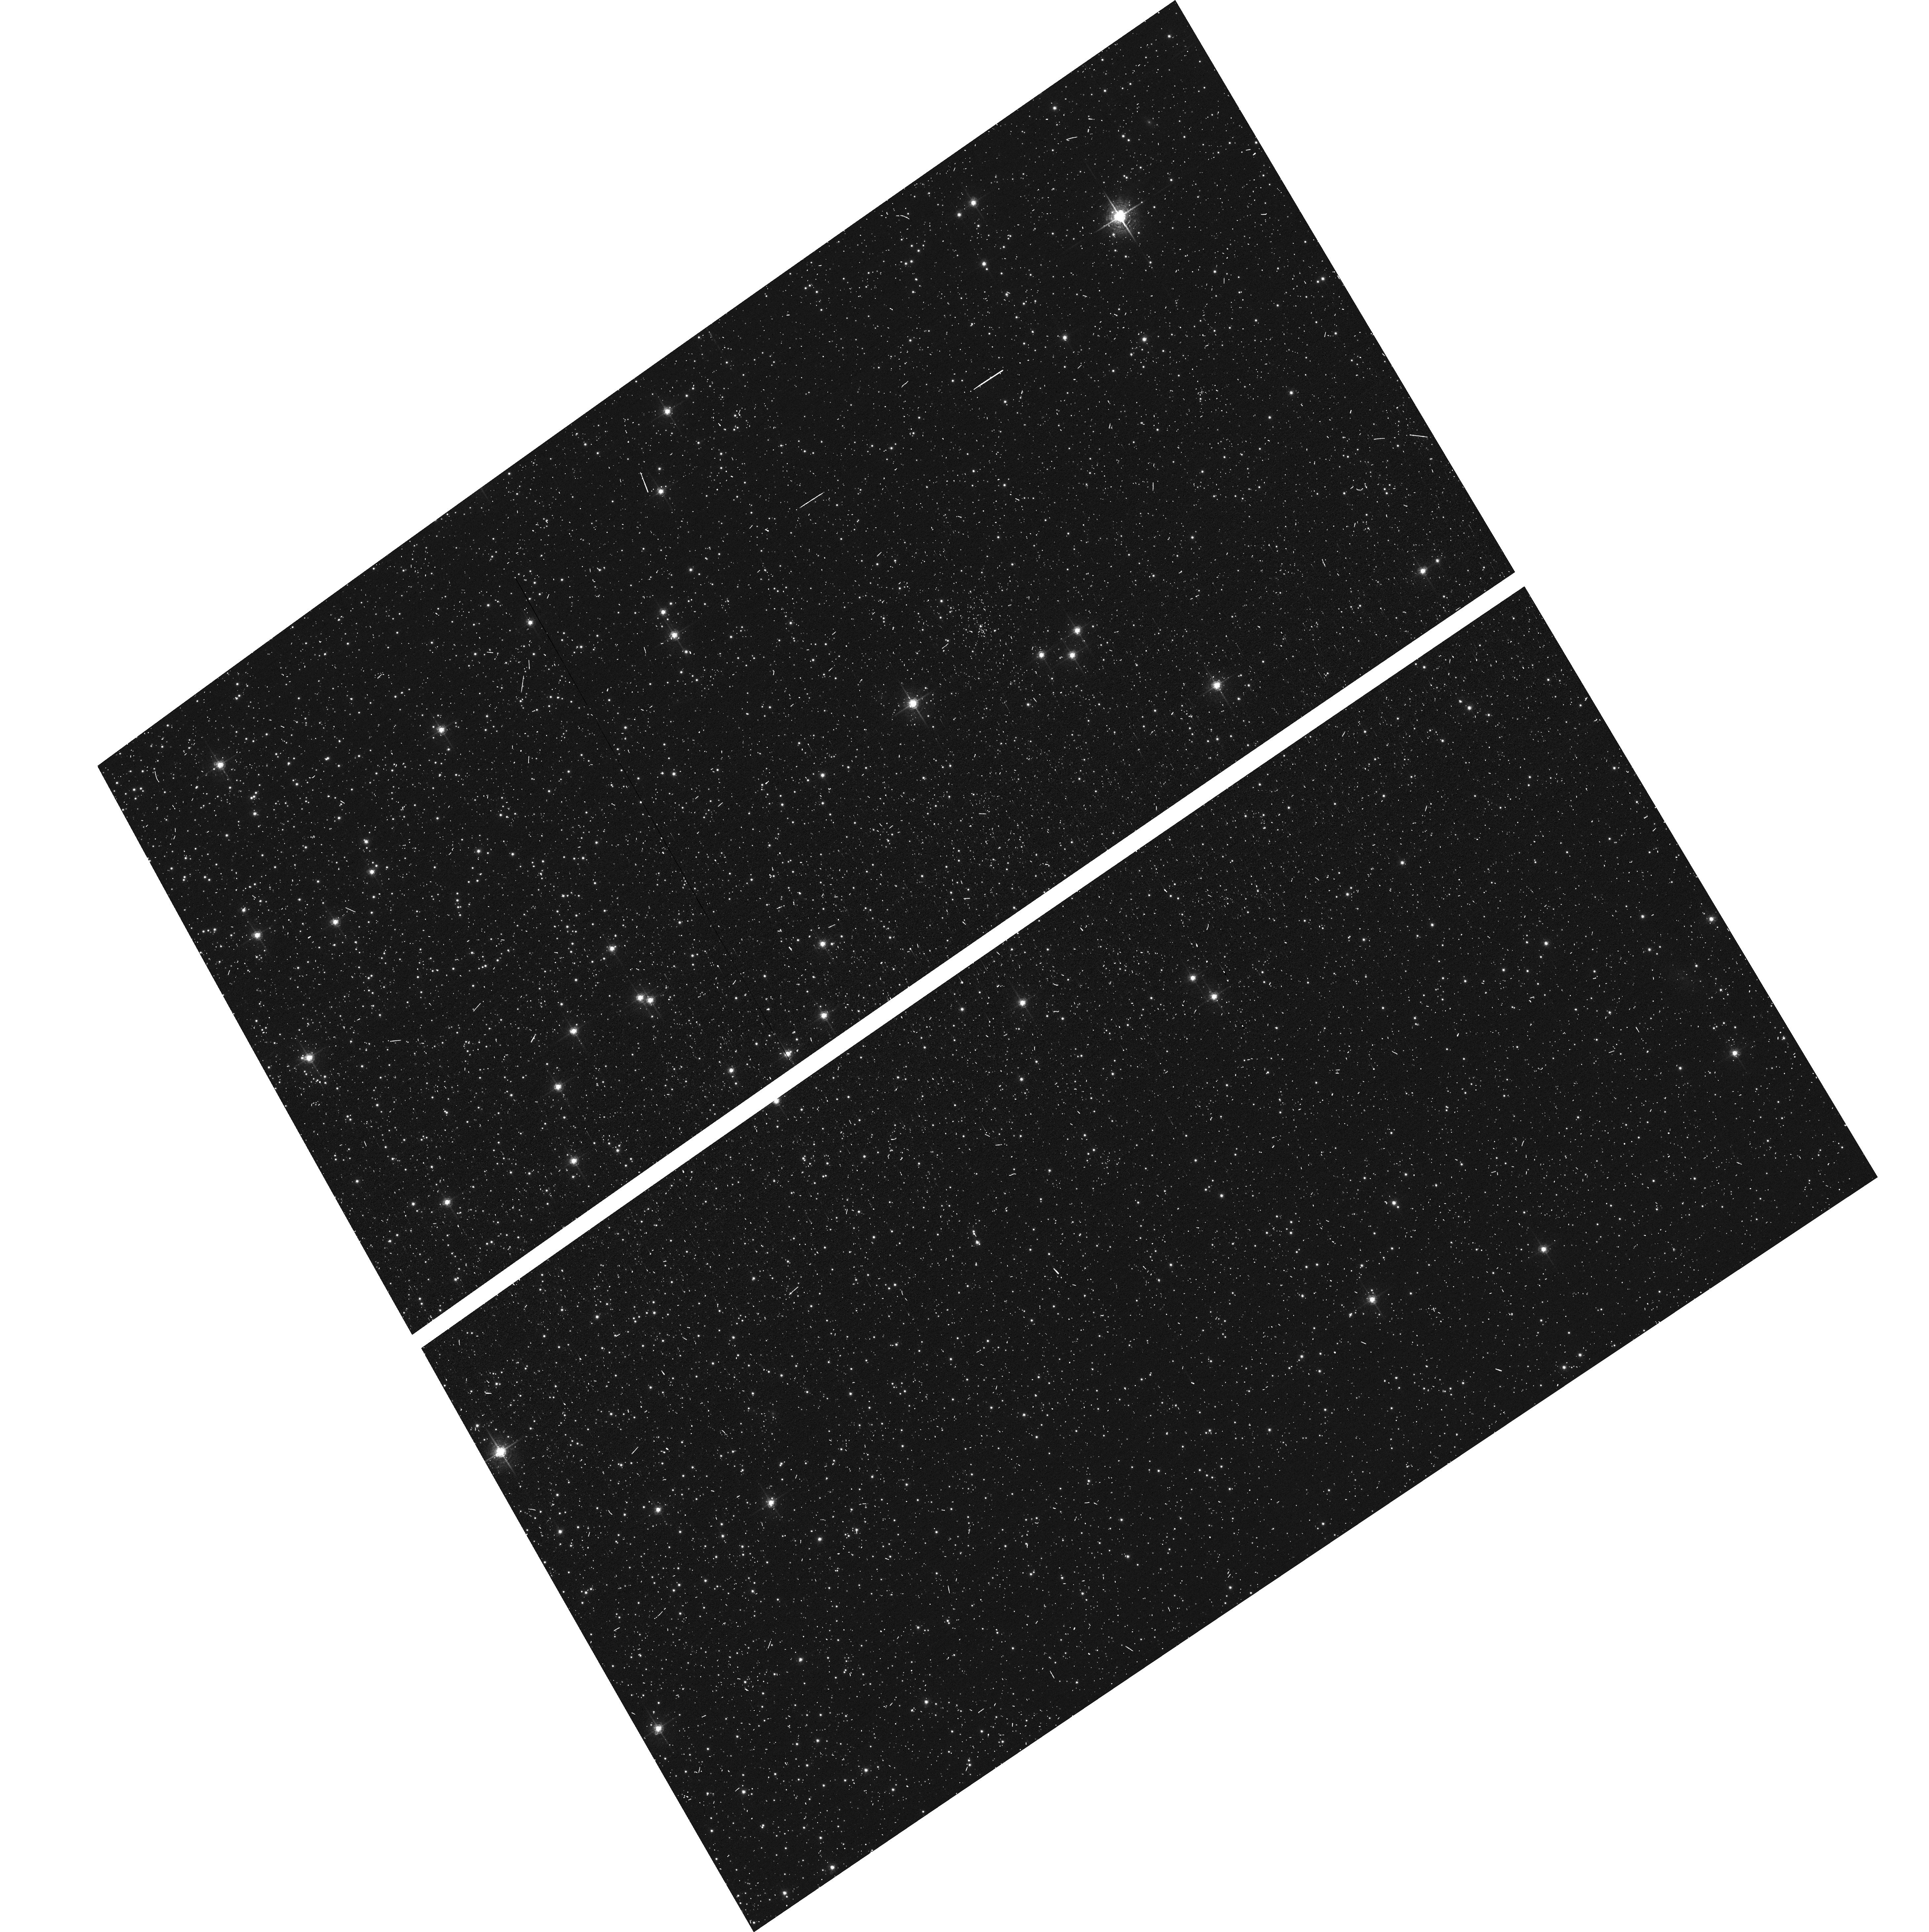
Target: NGC104-WFC
Instrument: ACS/WFC
Filter: F658N
Exposure: 6 min
Observation ID: hst_15526_01_acs_wfc_f658n_jduo01

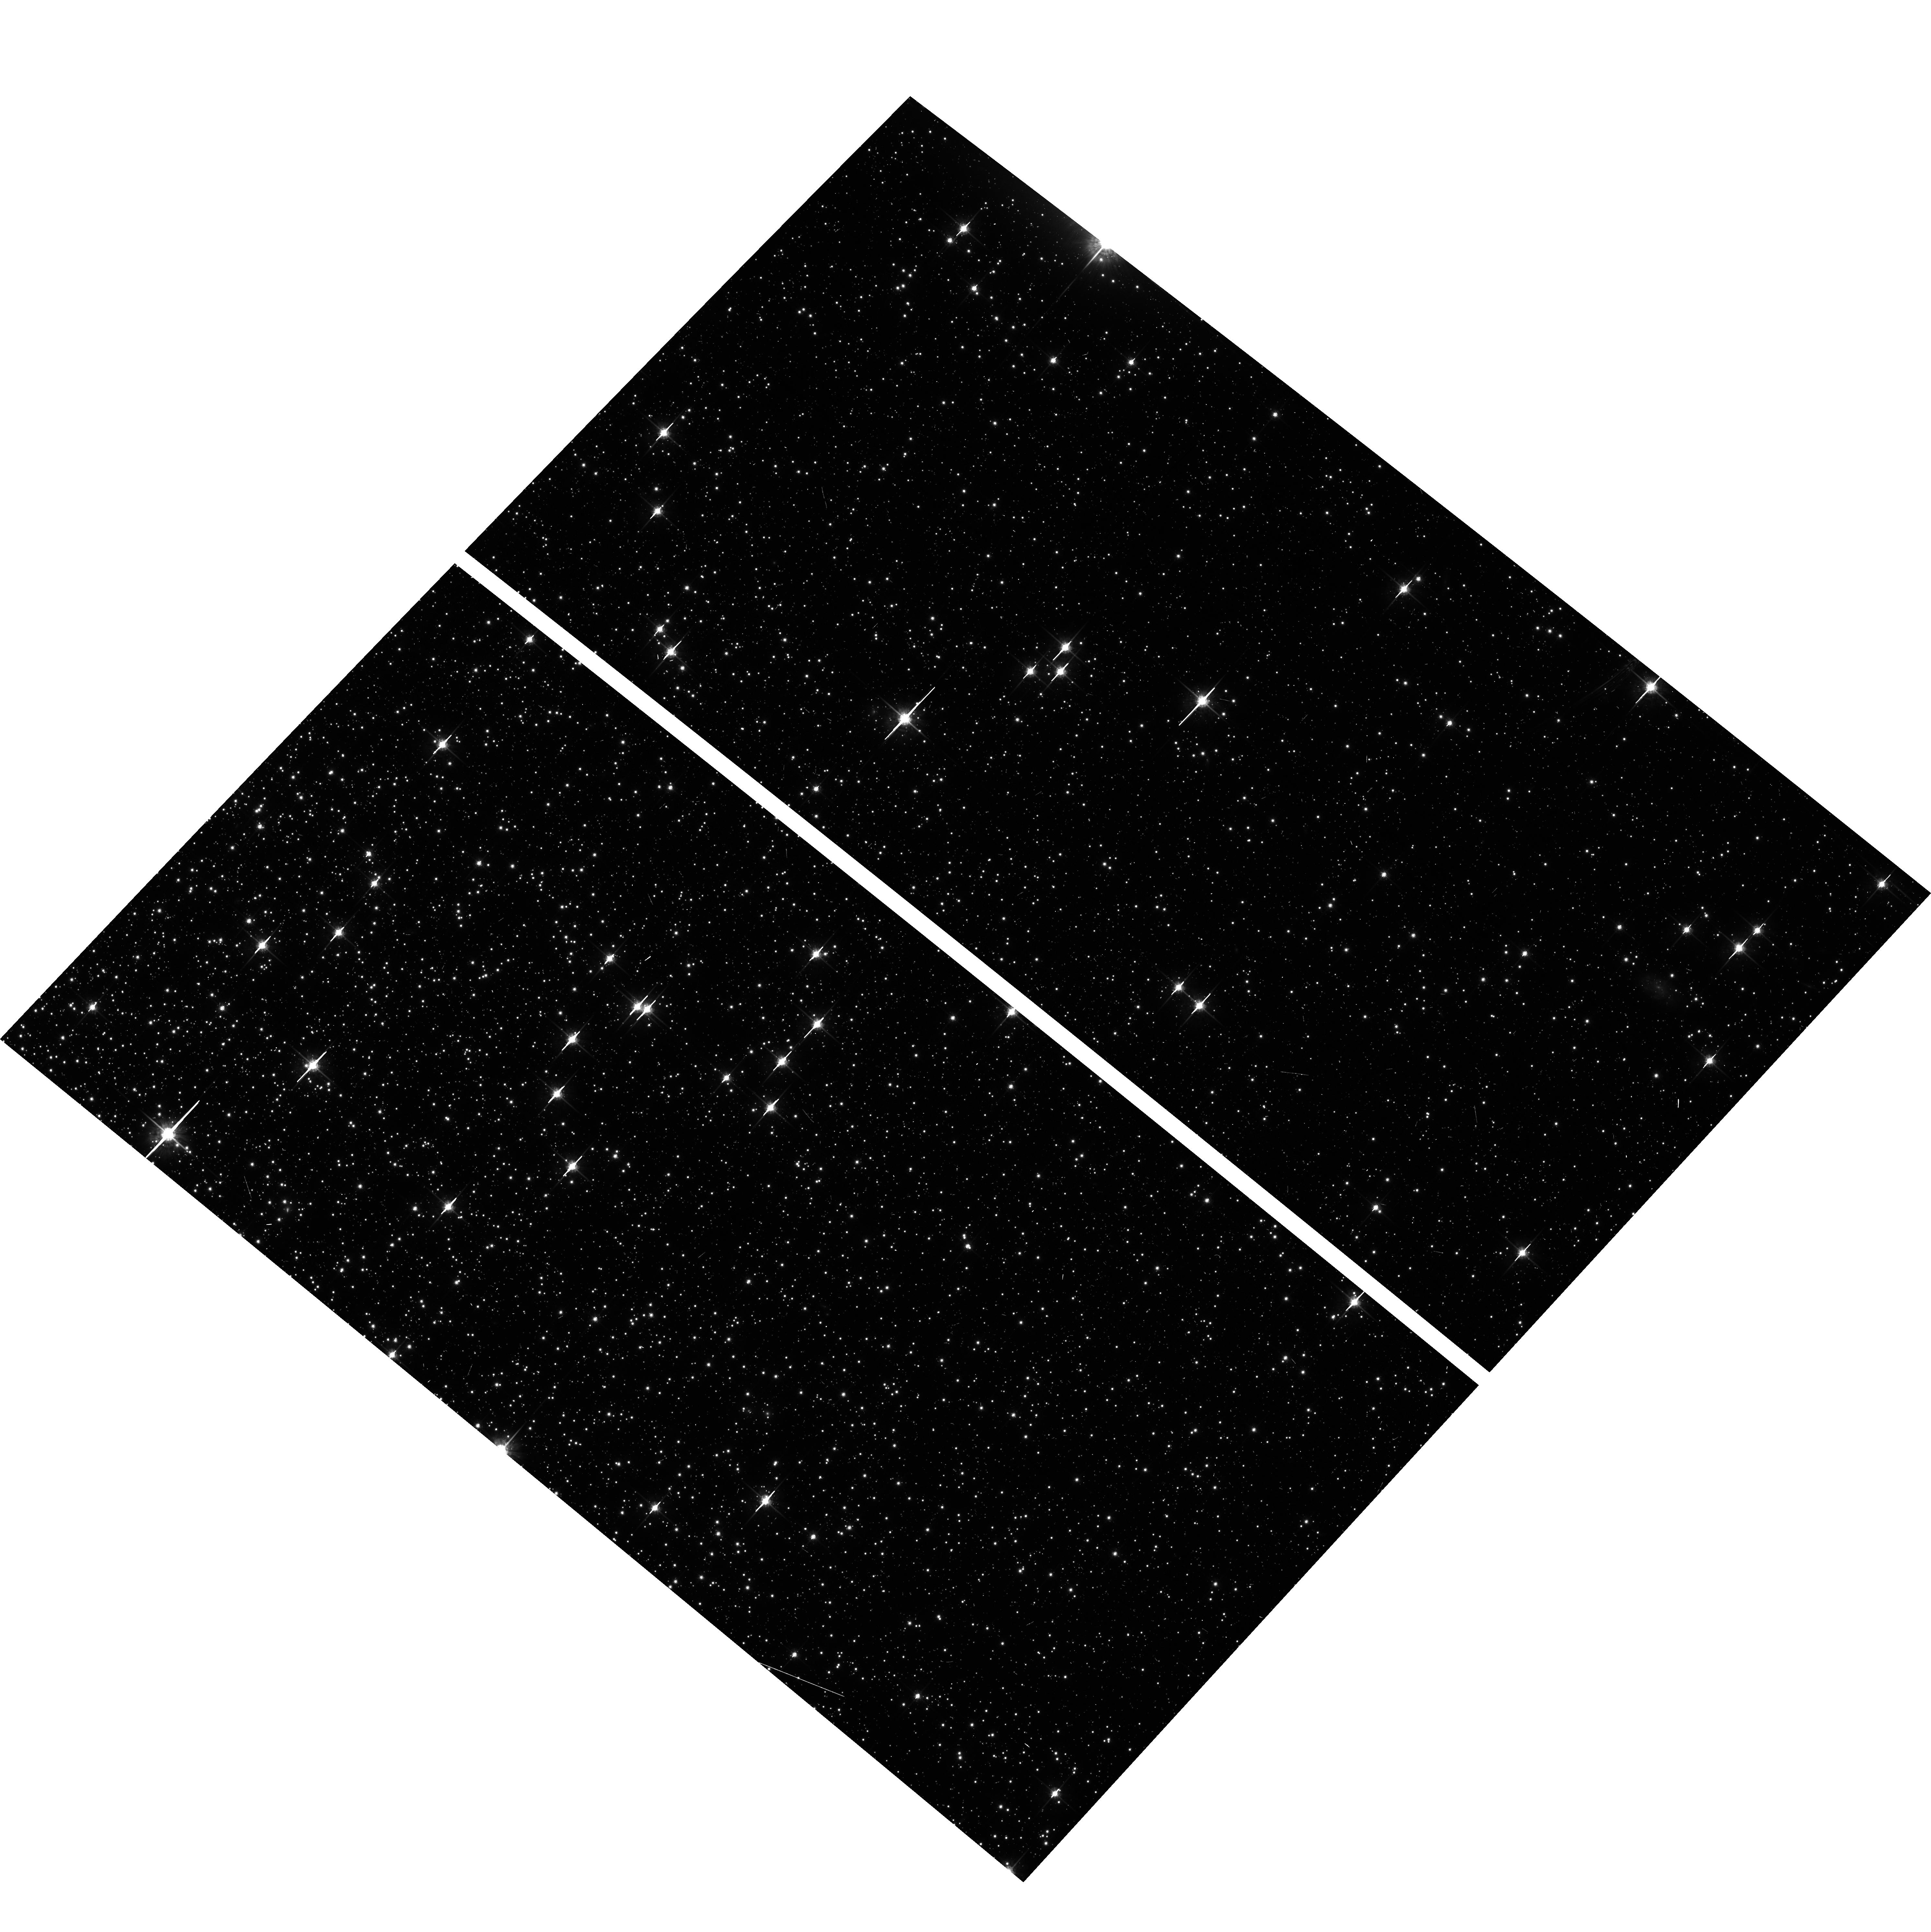
Target: NGC104-WFC
Instrument: ACS/WFC
Filter: F775W
Exposure: 6 min
Observation ID: hst_15526_04_acs_wfc_f775w_jduo04

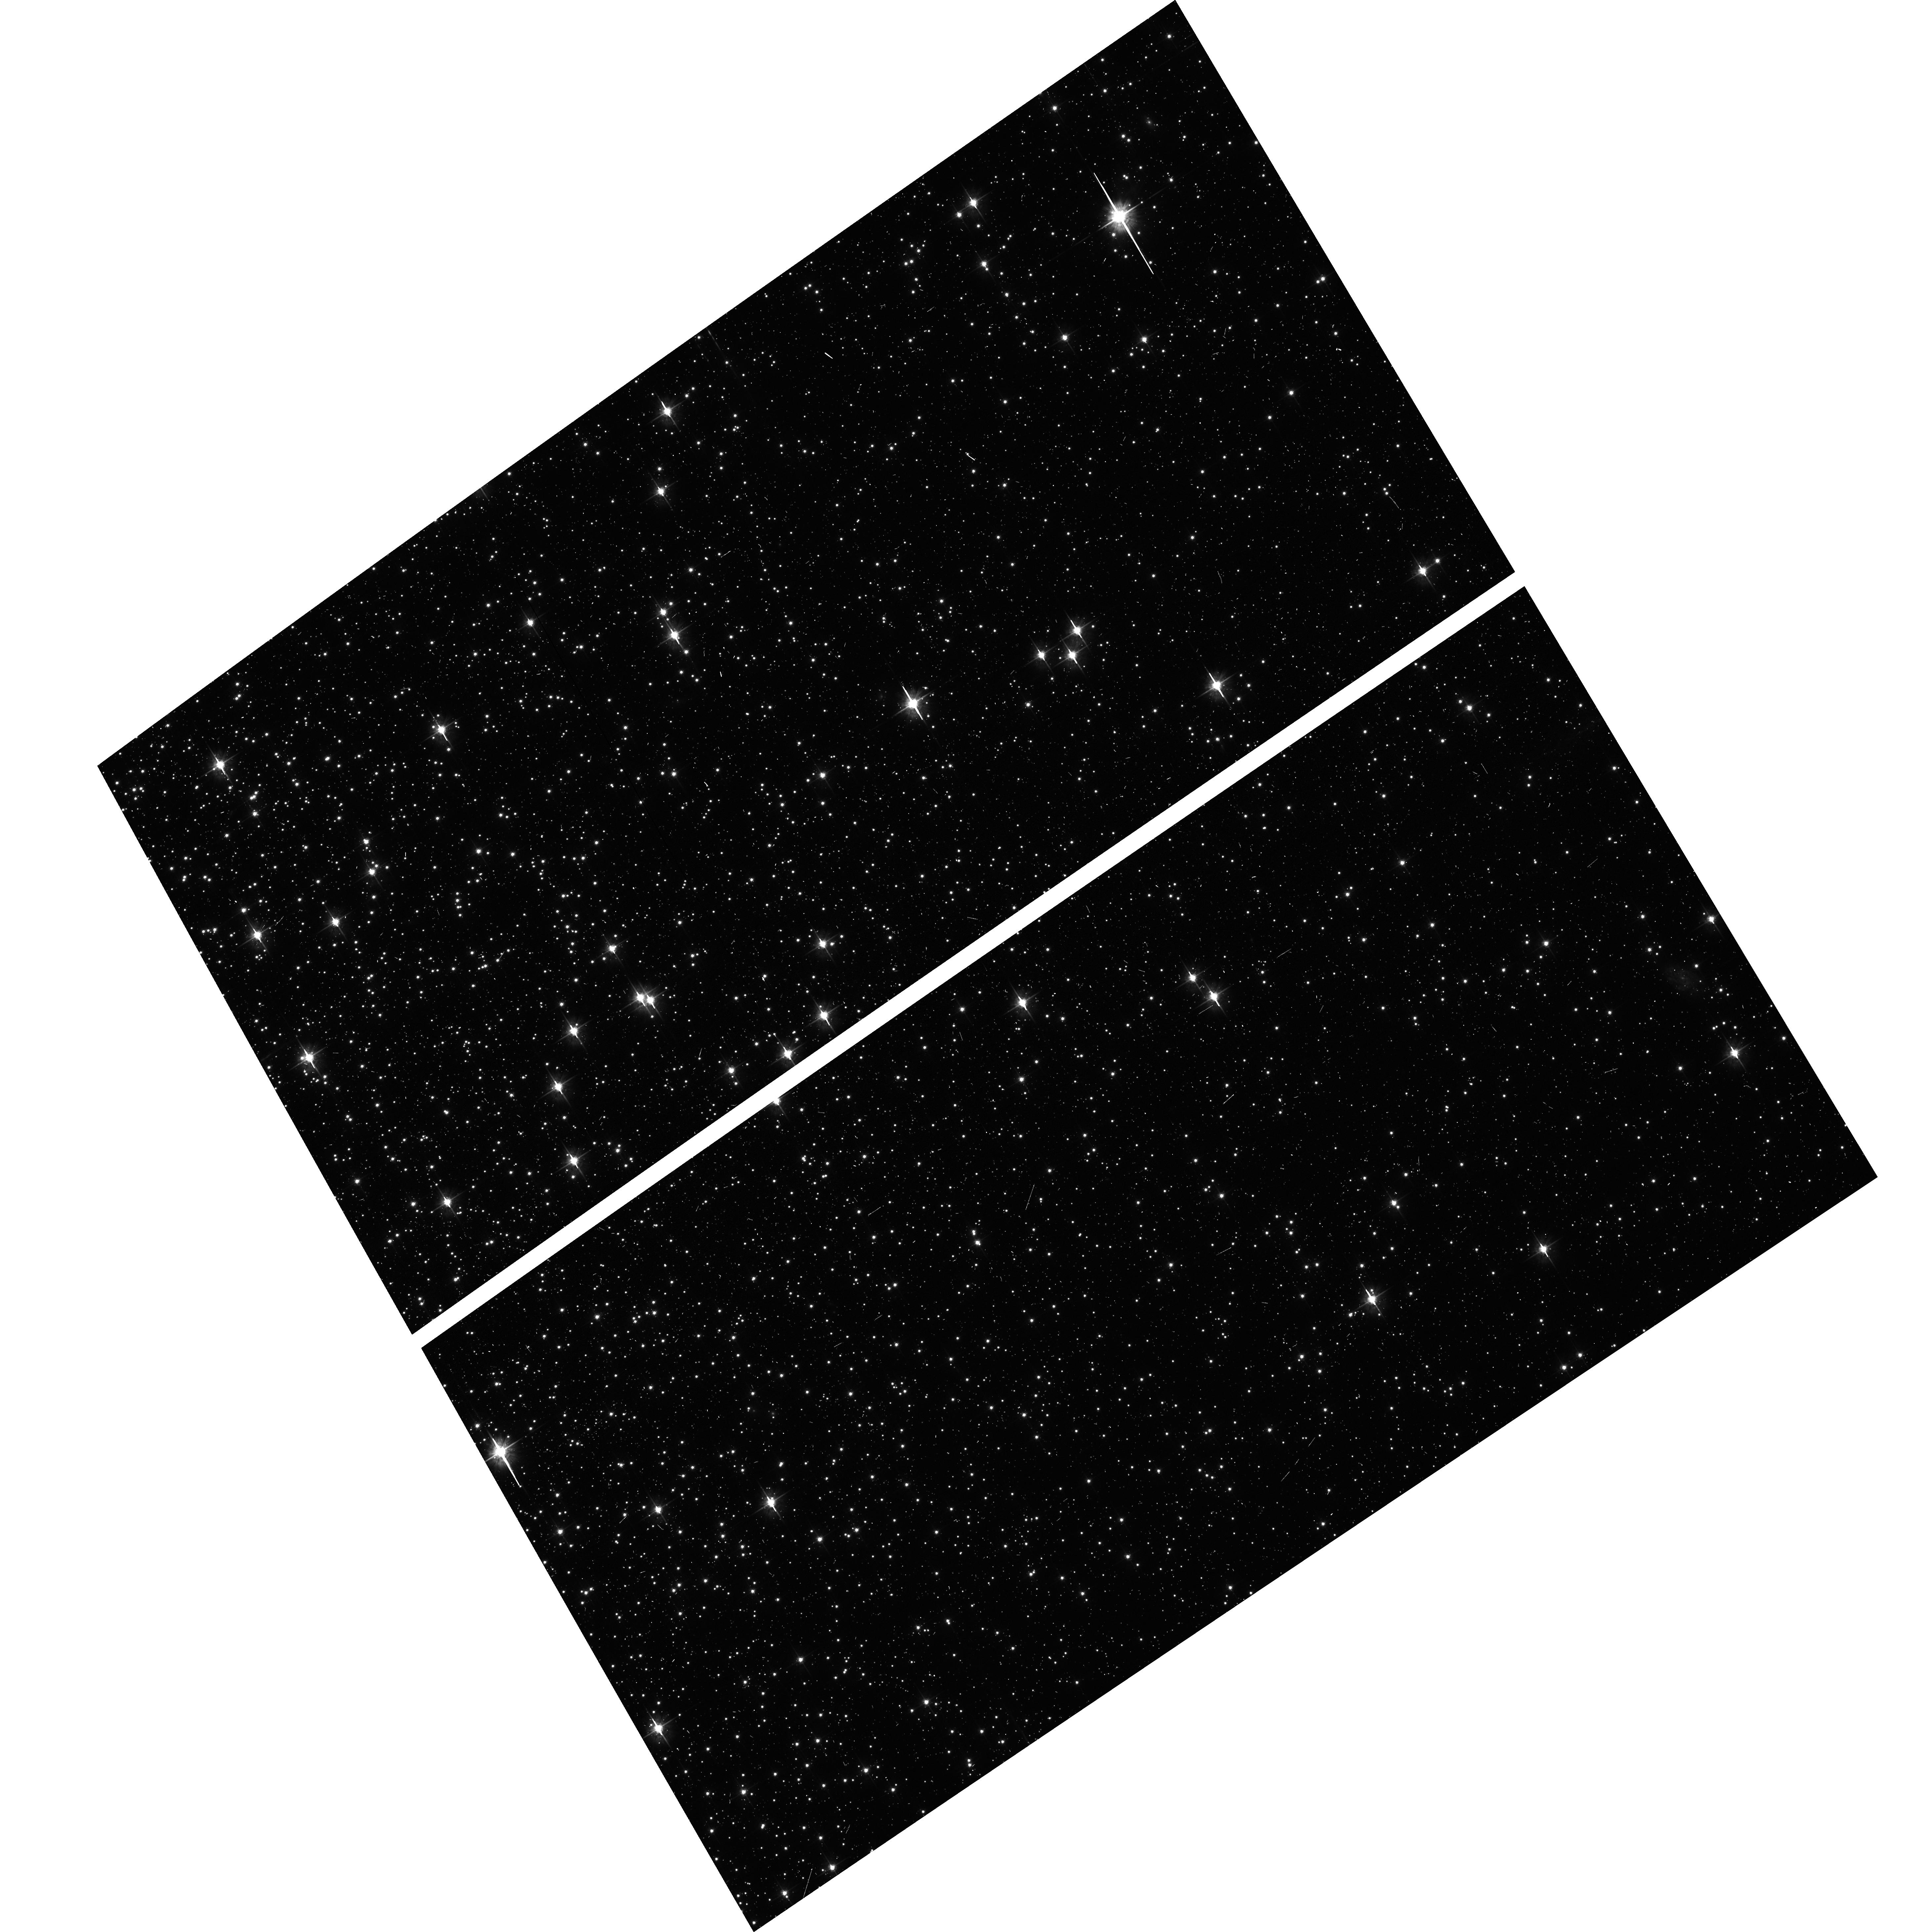
Target: NGC104-WFC
Instrument: ACS/WFC
Filter: F555W
Exposure: 6 min
Observation ID: hst_15526_01_acs_wfc_f555w_jduo01

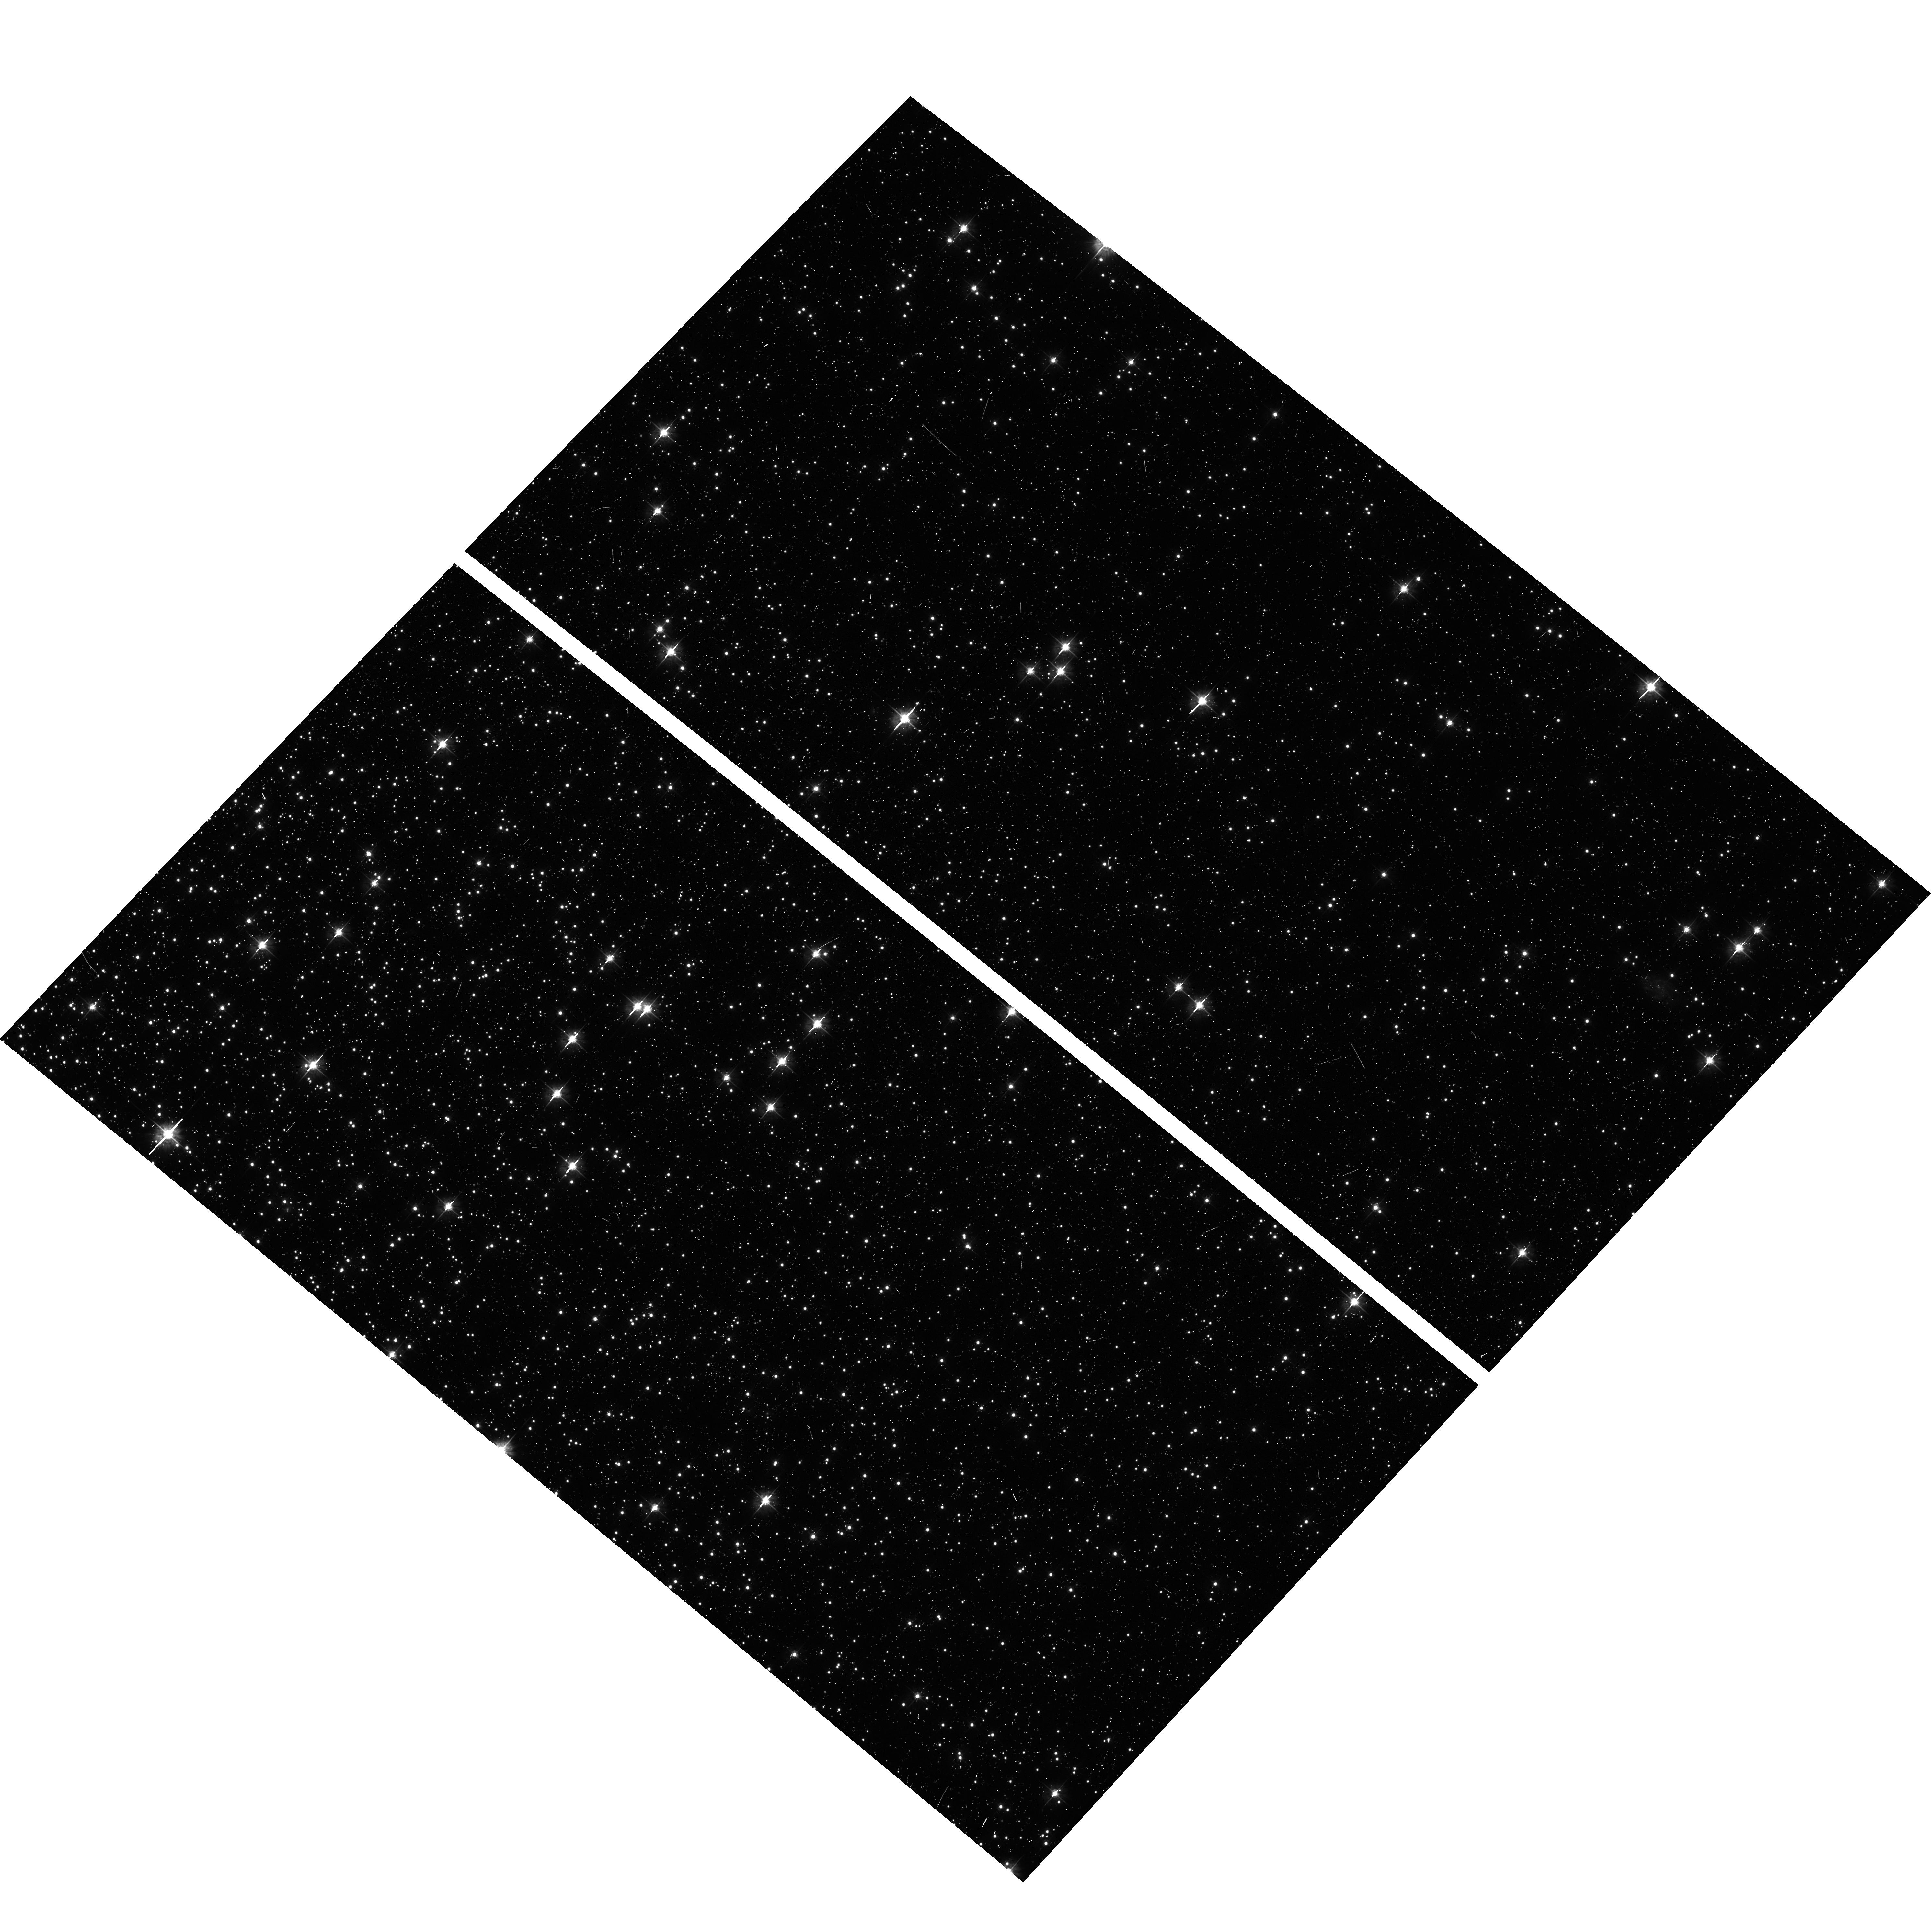
Target: NGC104-WFC
Instrument: ACS/WFC
Filter: F475W
Exposure: 6 min
Observation ID: hst_15526_04_acs_wfc_f475w_jduo04

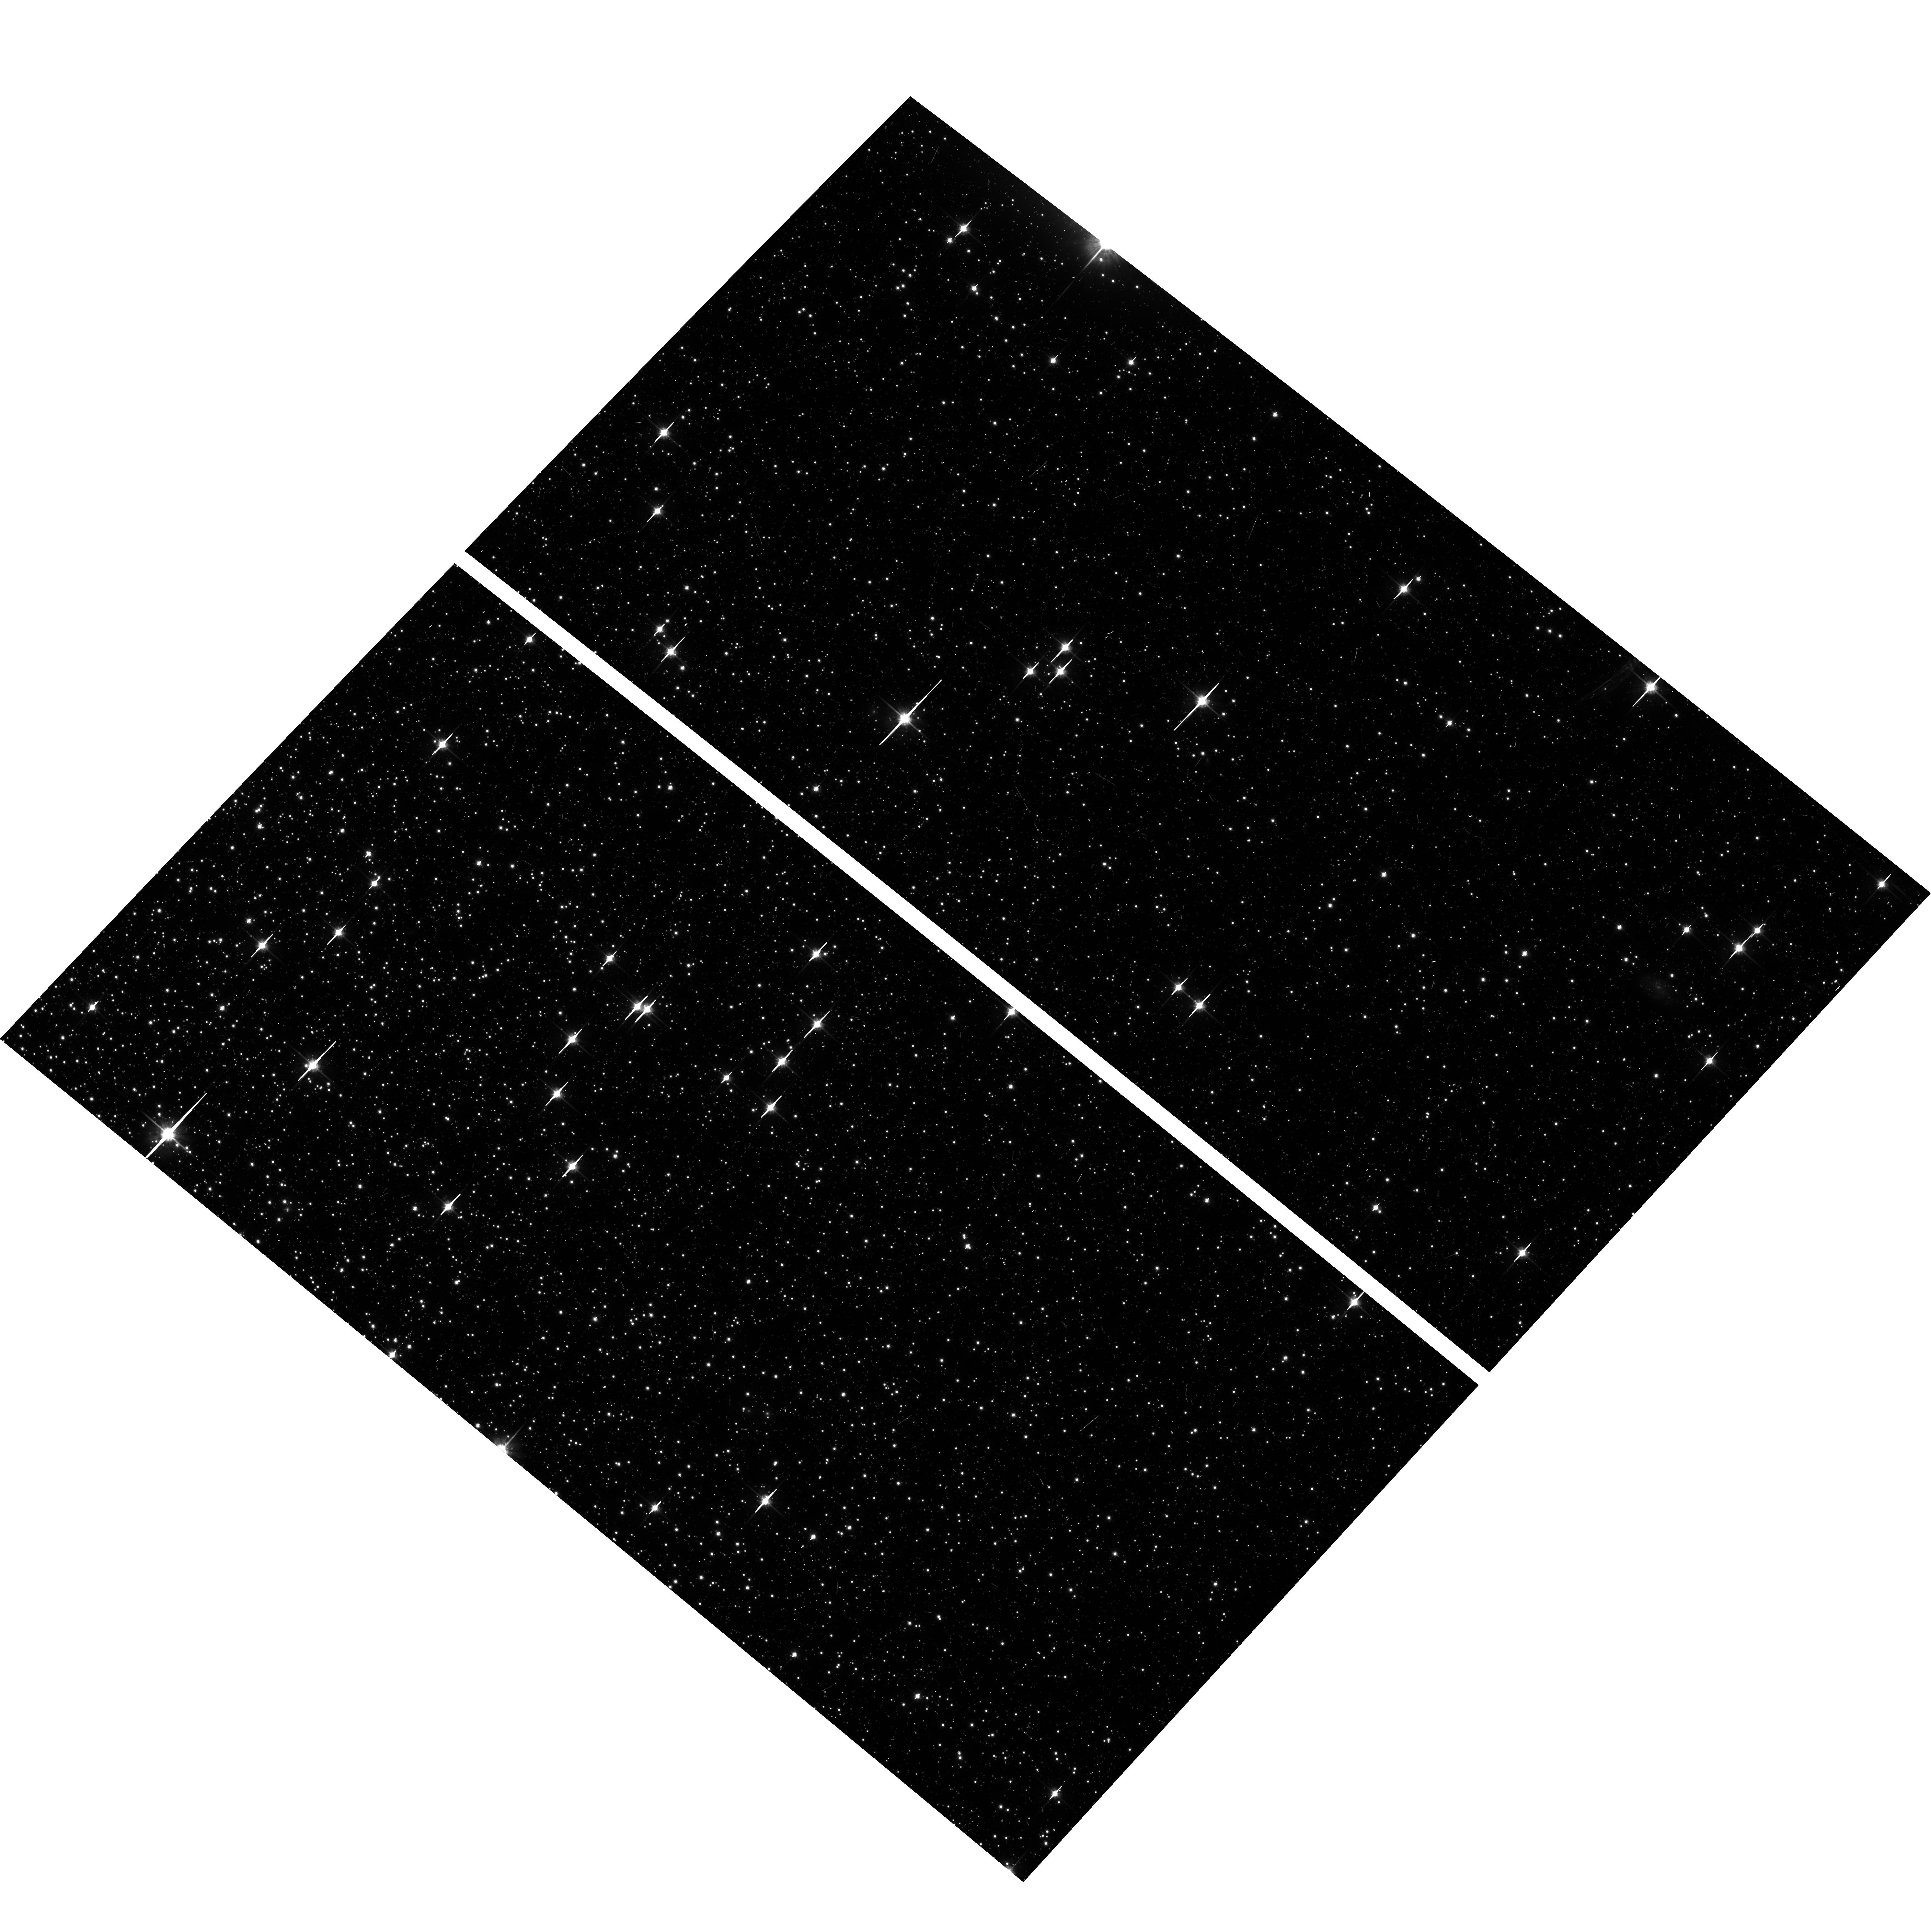
Target: NGC104-WFC
Instrument: ACS/WFC
Filter: F814W
Exposure: 6 min
Observation ID: hst_15526_04_acs_wfc_f814w_jduo04

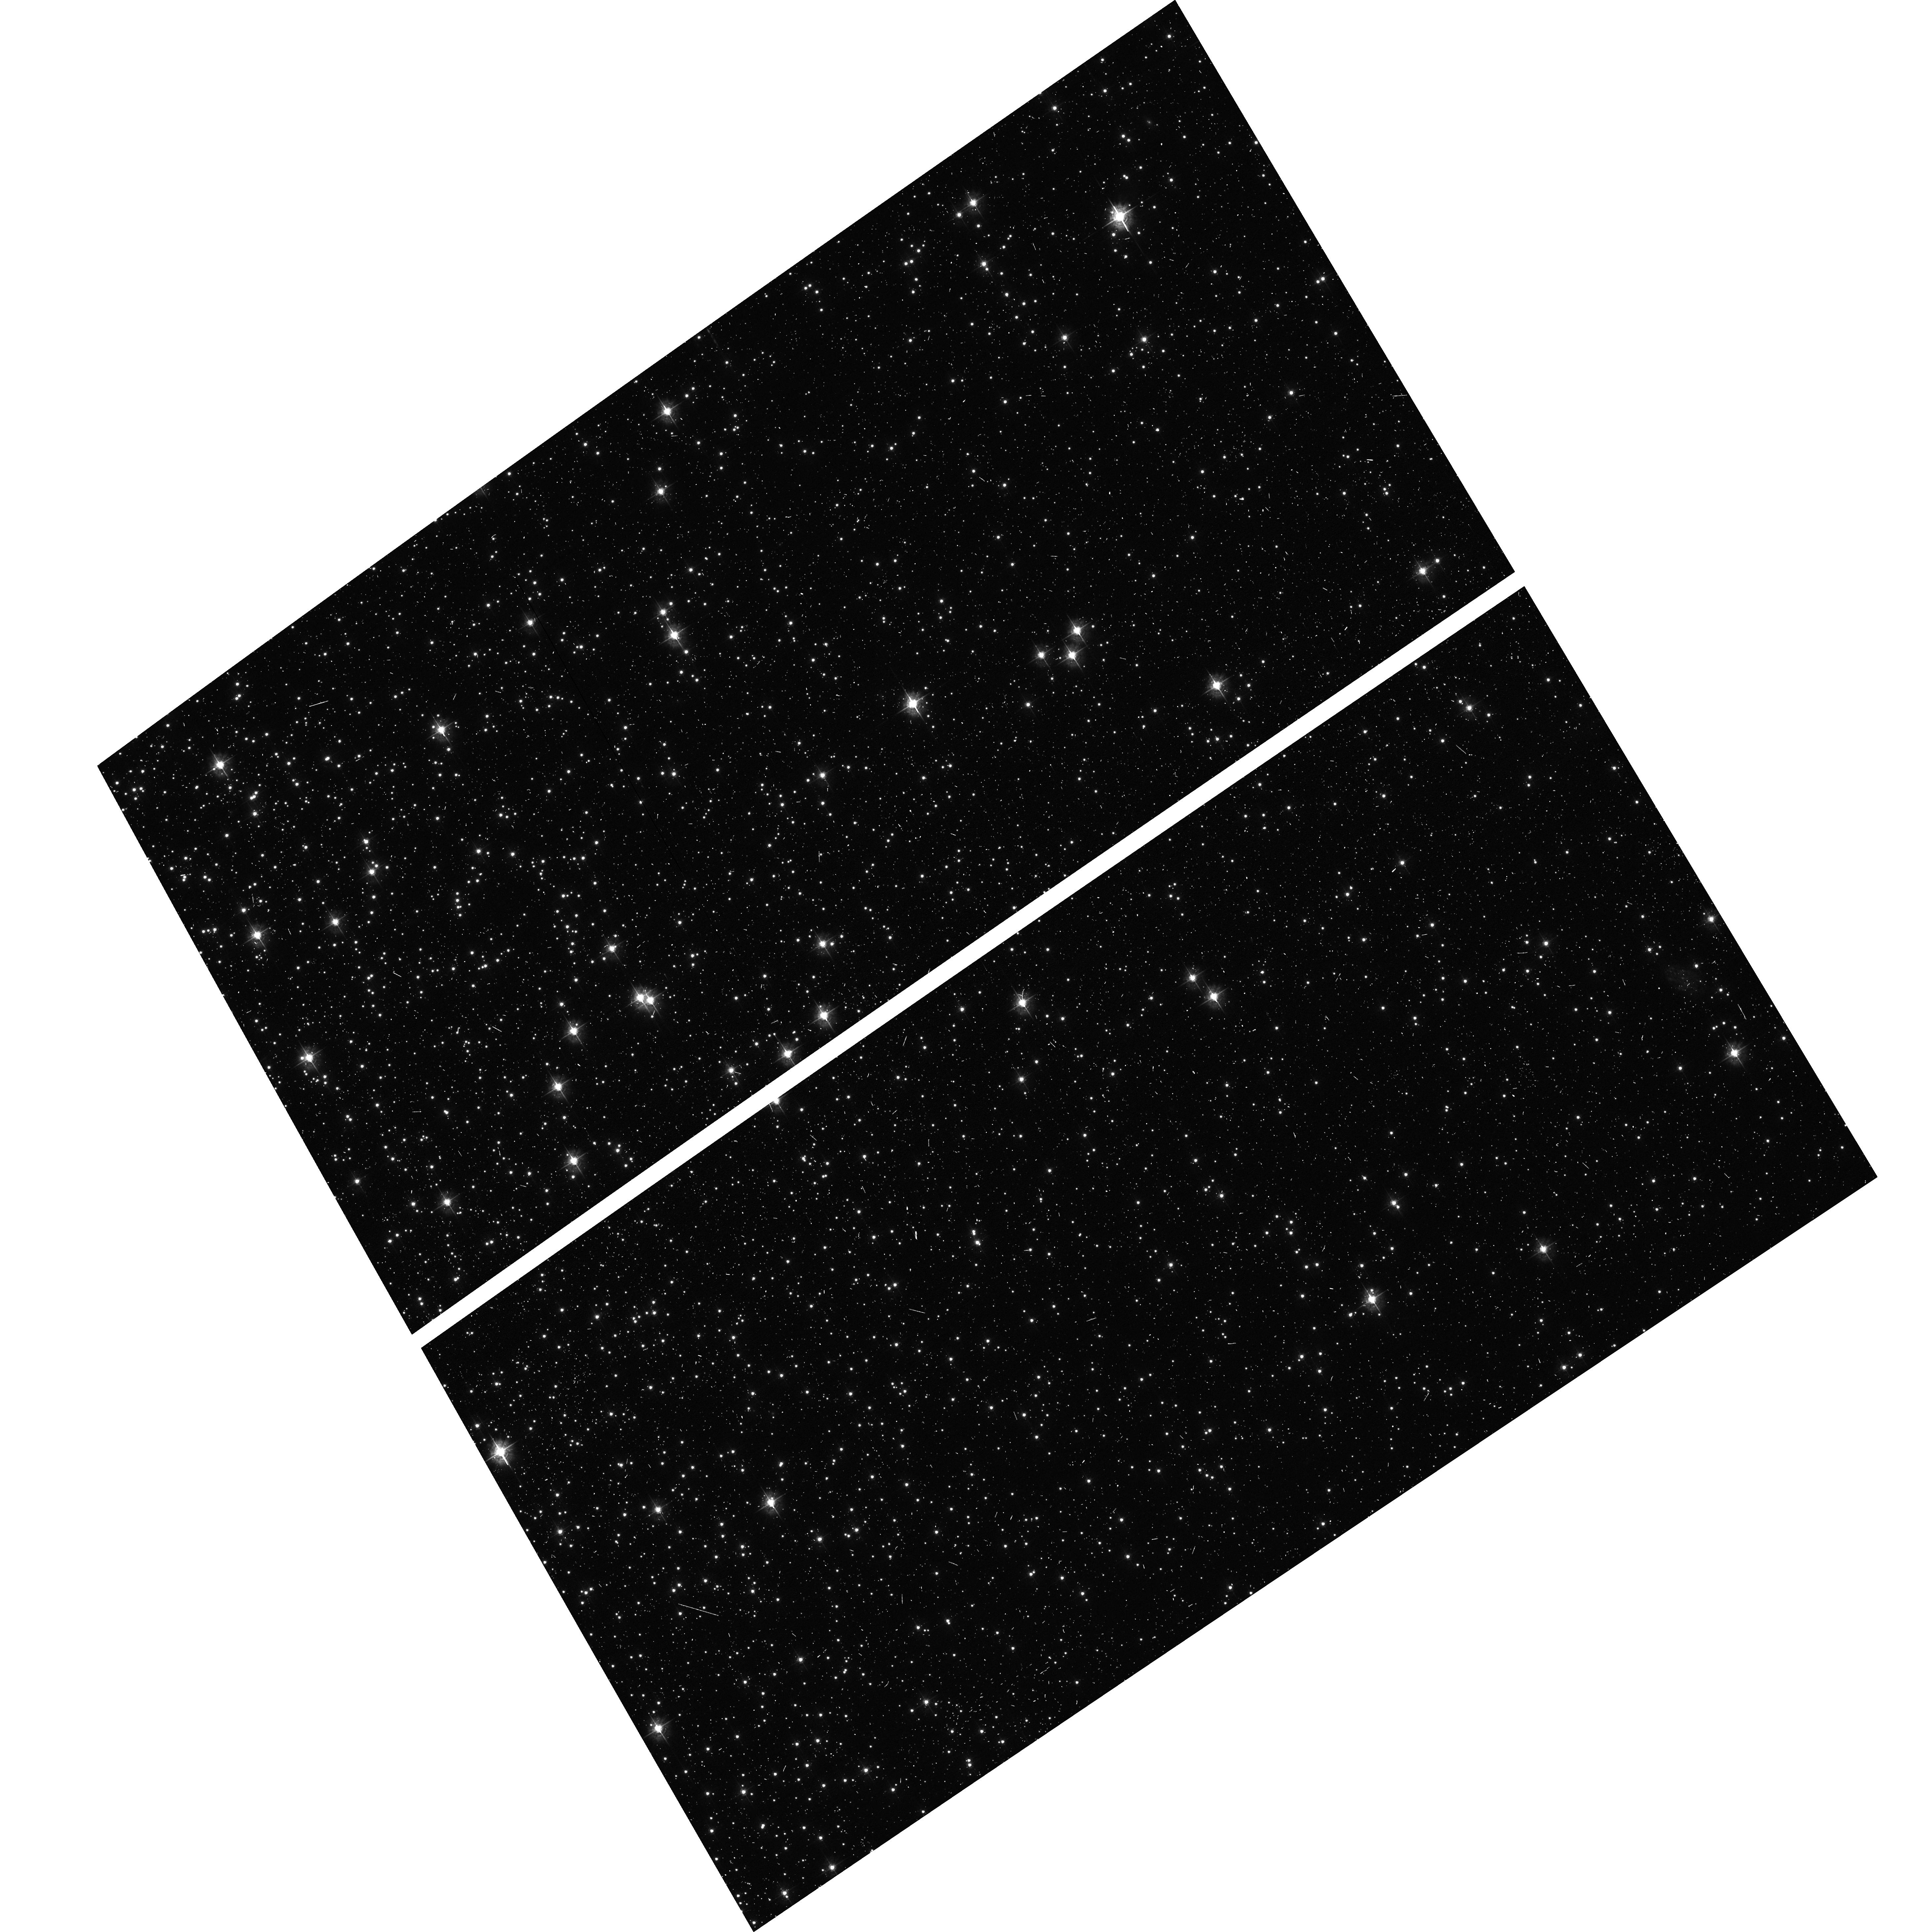
Target: NGC104-WFC
Instrument: ACS/WFC
Filter: F435W
Exposure: 6 min
Observation ID: hst_15526_01_acs_wfc_f435w_jduo01

ACS CCD Stability Monitor (PI: Bellini, Andrea)

Every year, beginning with the SMOV, ACS/WFC has obtained multiband imaging of a moderately crowded stellar field in the globular cluster 47 Tuc (about 6' west of the core). Measured stellar positions and magnitudes are used to monitor local- and large-scale variations in the plate scale and the sensitivity of the detectors. Single exposures in each WFC subarray mode (512, 1K, 2K) allow us to verify that photometry obtained in full-frame and in subarray modes are repeatable to better than 1%. These observations will help validate and monitor the Cycle 24 redefined ACS subarray readouts, which now include all pixel columns for consistent timings. Although the new 512, 1K, and 2K subarrays are defined for all 4 readout amplifiers, the B amplifier subarrays are the current default for subarray requests, and the default for the WFC polarizers. This program will obtain only B-amplifier subarray exposures.